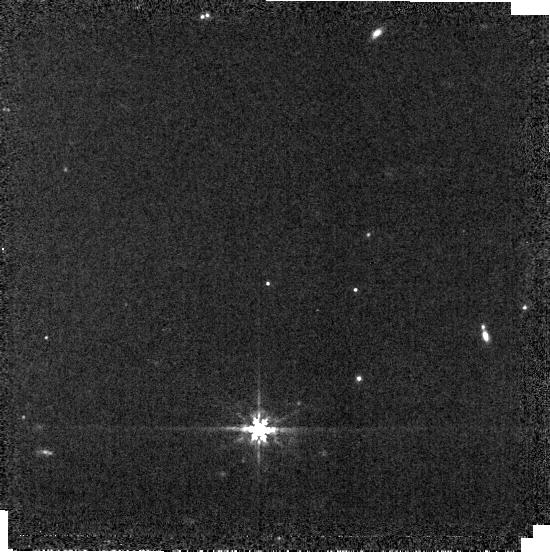
Target: P330E
Instrument: MIRI
Filter: F770W
Exposure: 1 min
Observation ID: jw01538-o016_t002_miri_f770w-brightsky

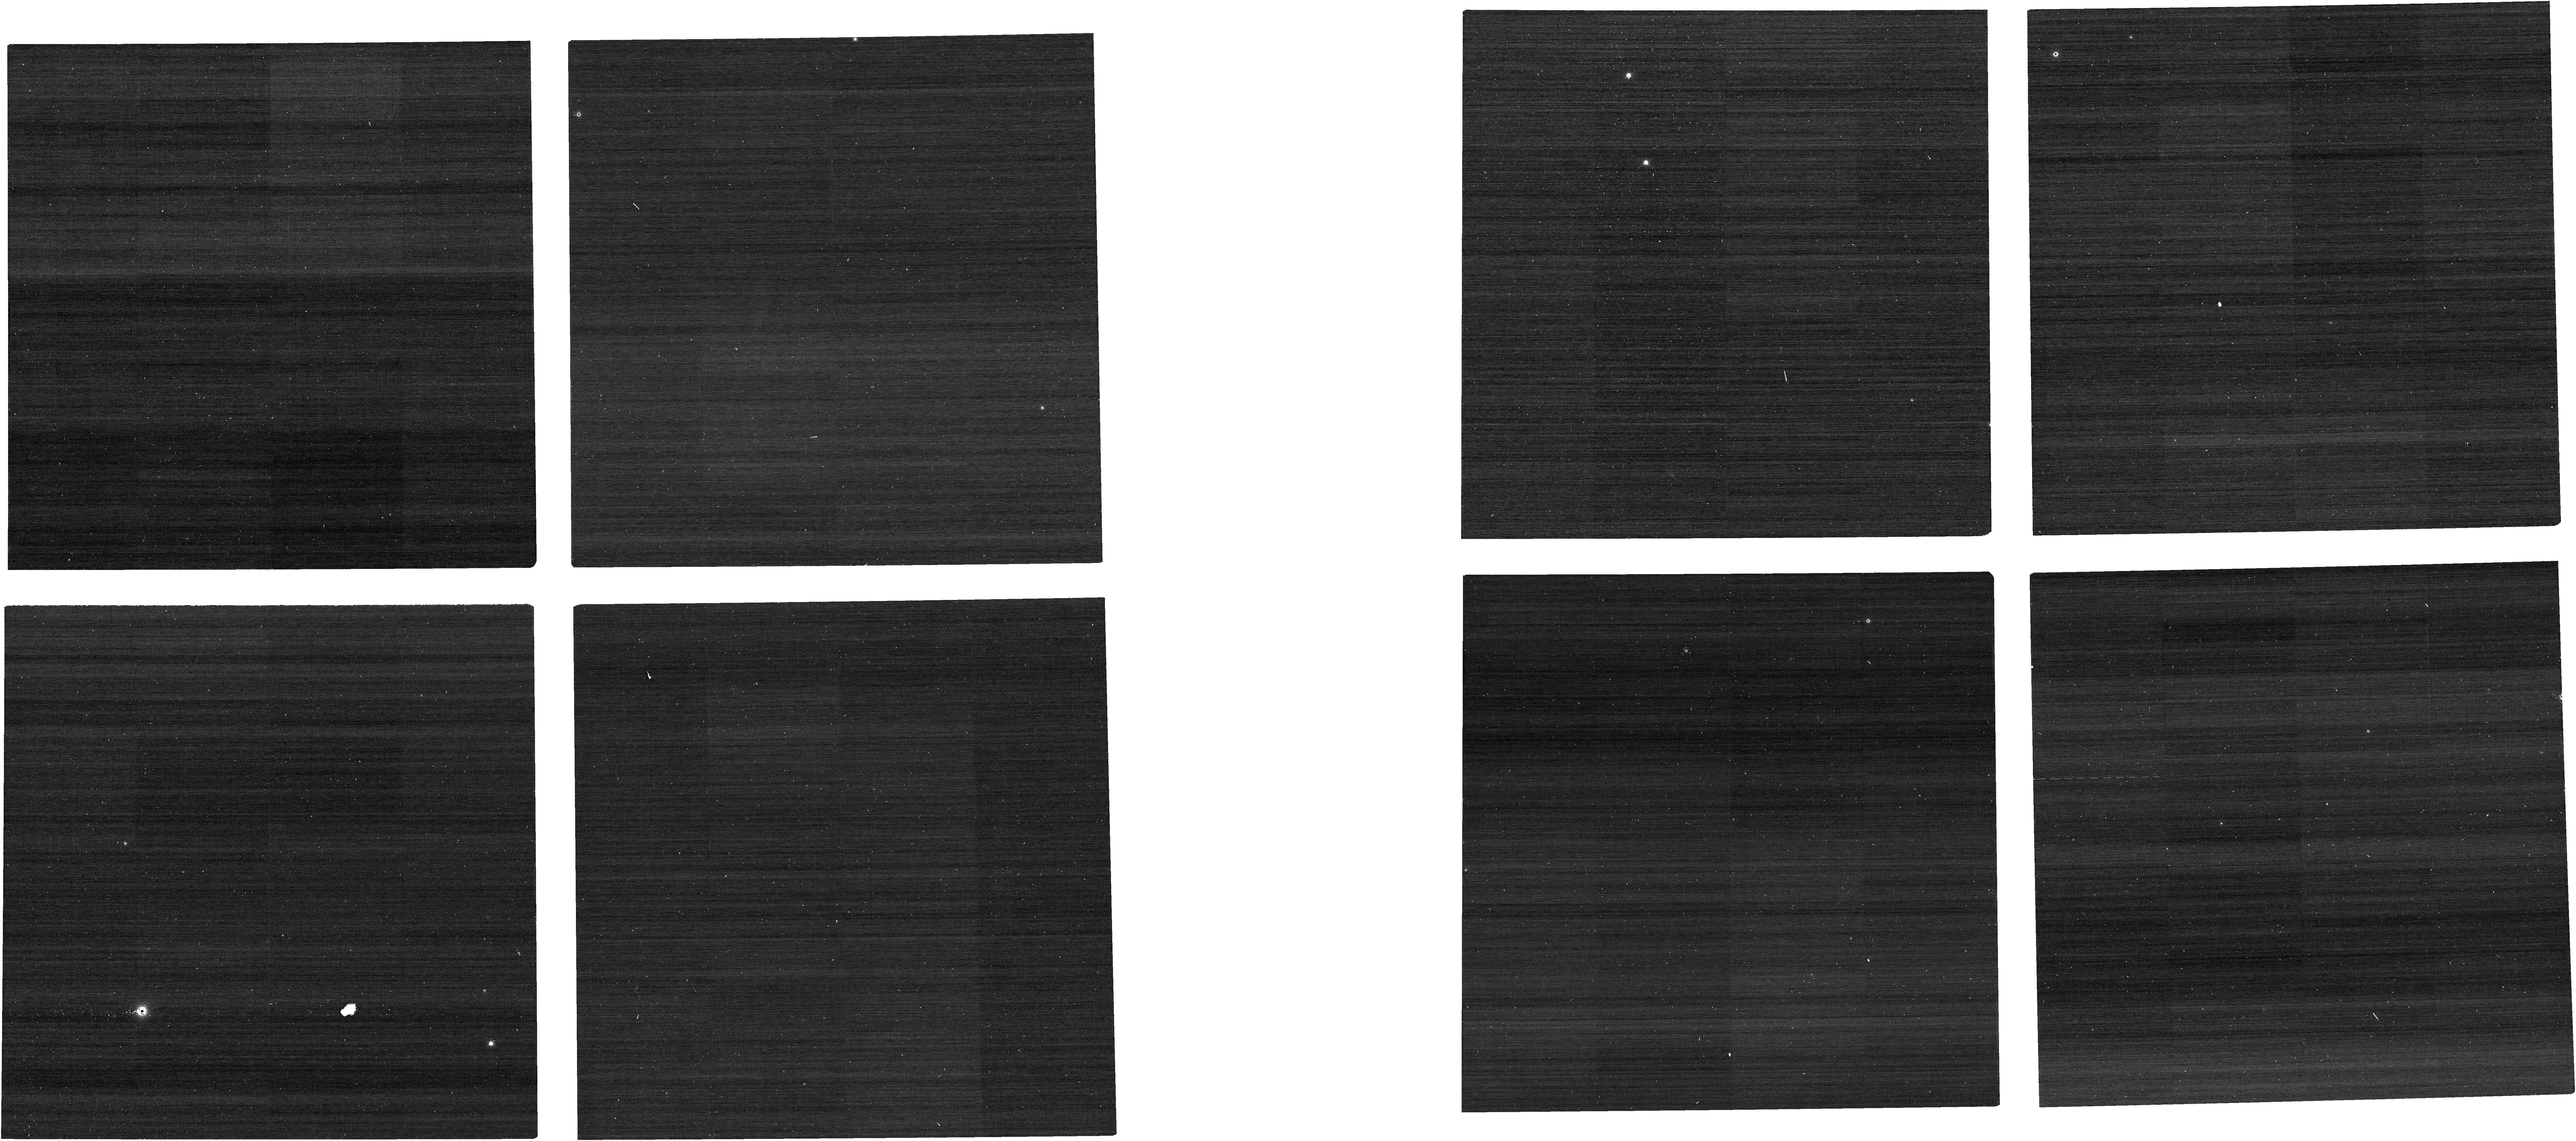
Target: P177D
Instrument: NIRCAM
Filter: F070W
Exposure: 1 min
Observation ID: jw01538-o069_t001_nircam_clear-f070w

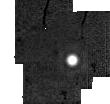
Target: HD167060
Instrument: MIRI
Filter: F2550W
Exposure: 3 min
Observation ID: jw01538-o017_t013_miri_f2550w-sub64

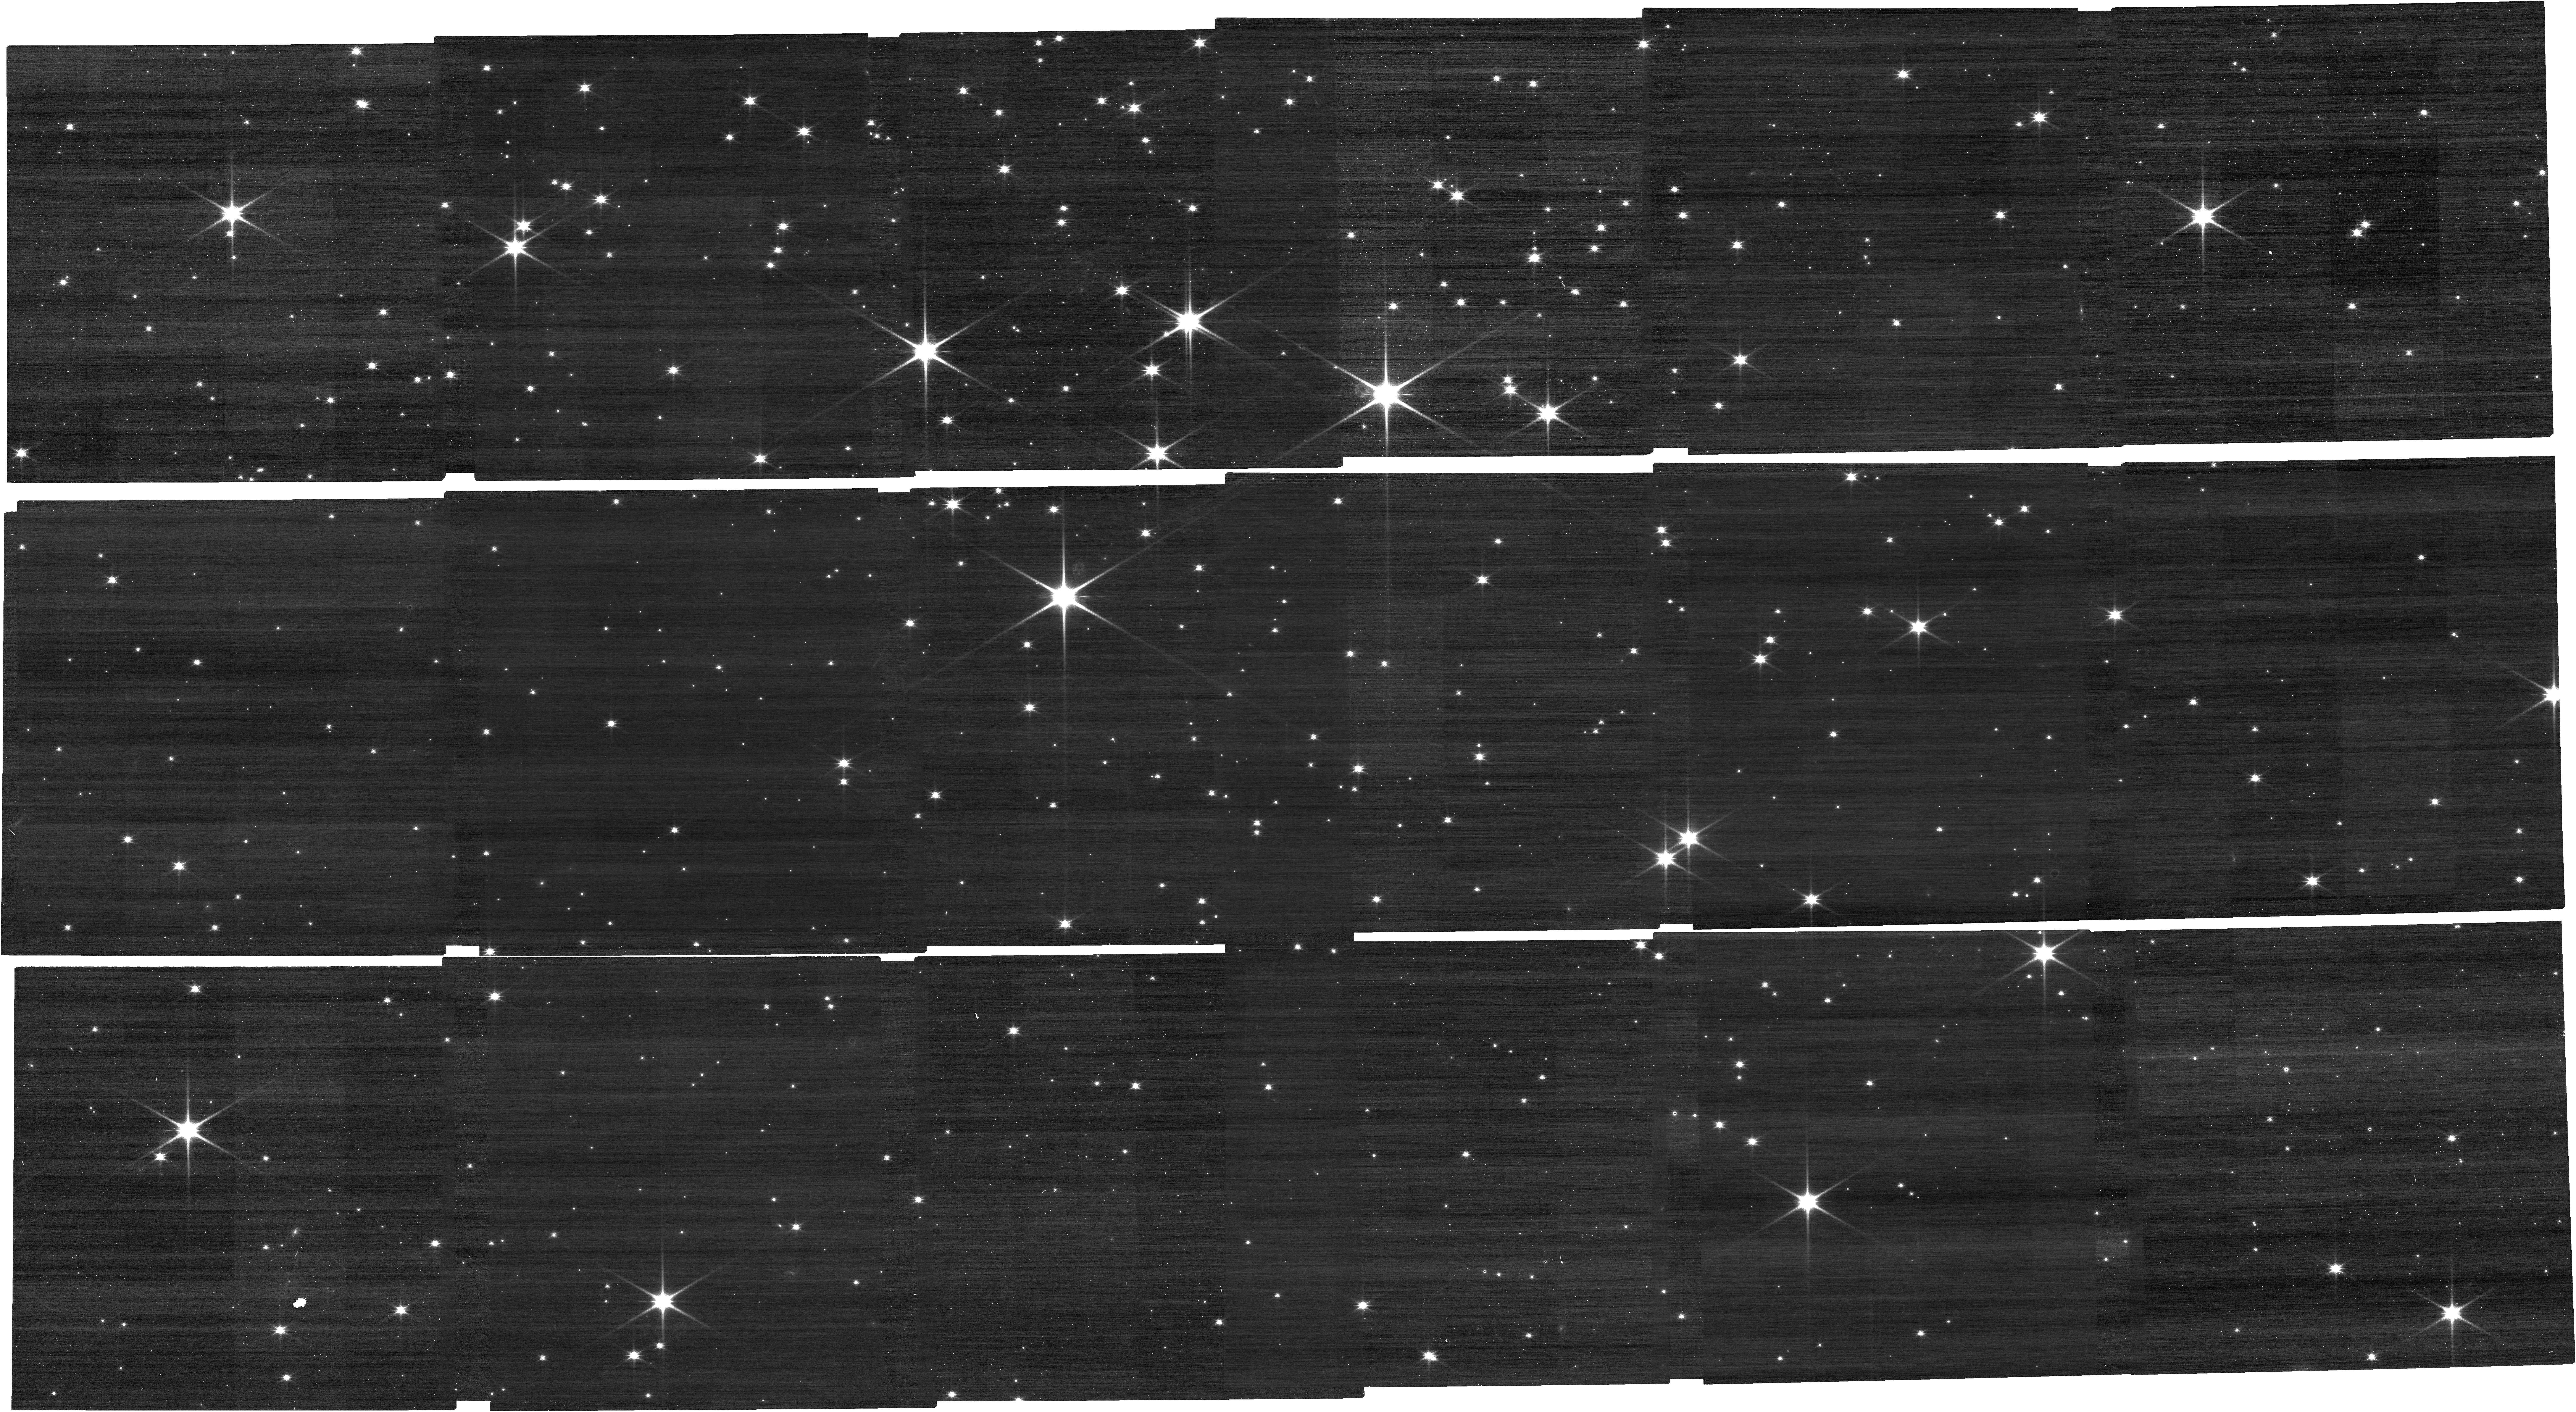
Target: NGC2506G31OFFSET
Instrument: NIRCAM
Filter: F115W
Exposure: 6 min
Observation ID: jw01538-o046_t024_nircam_clear-f115w

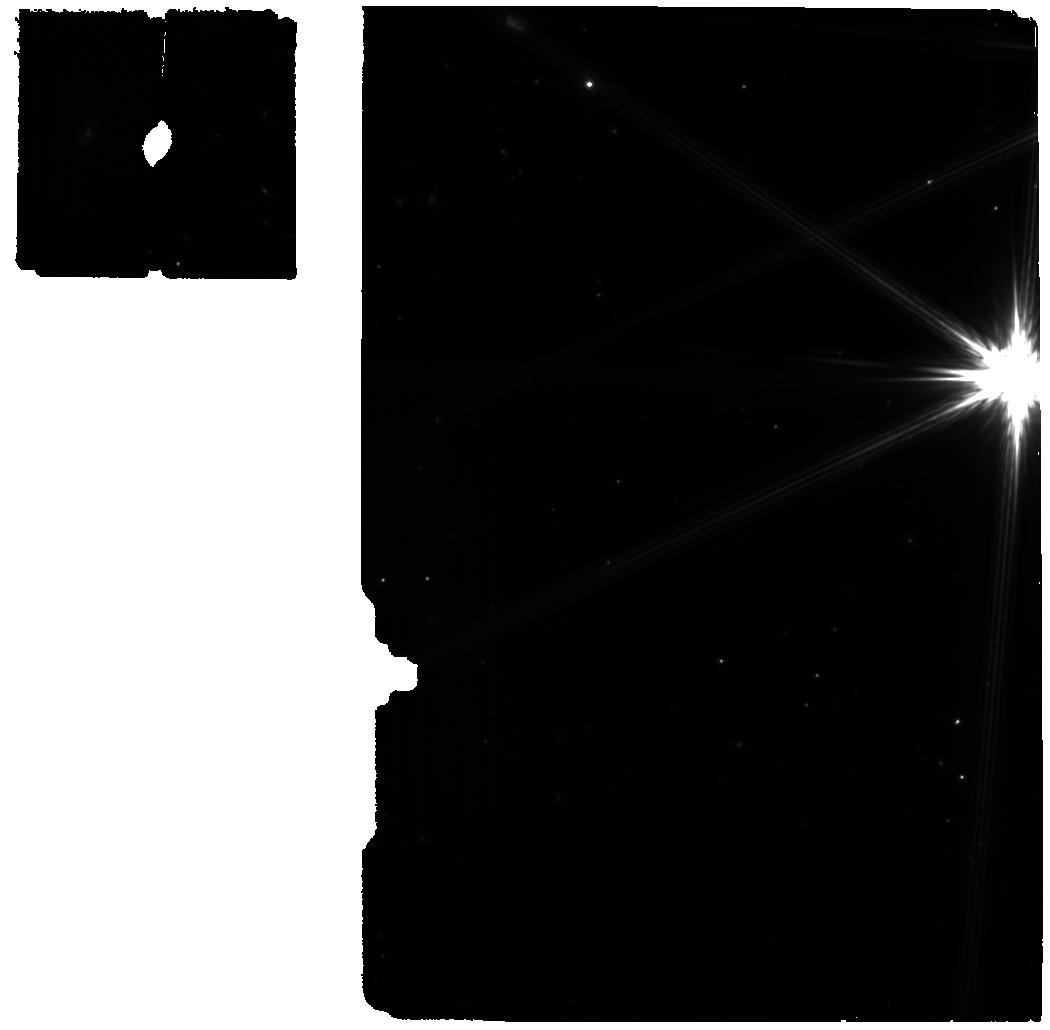
Target: 16CYG-B-WBKG
Instrument: MIRI
Filter: F770W
Exposure: 8 min
Observation ID: jw01538-o001_t019_miri_f770w

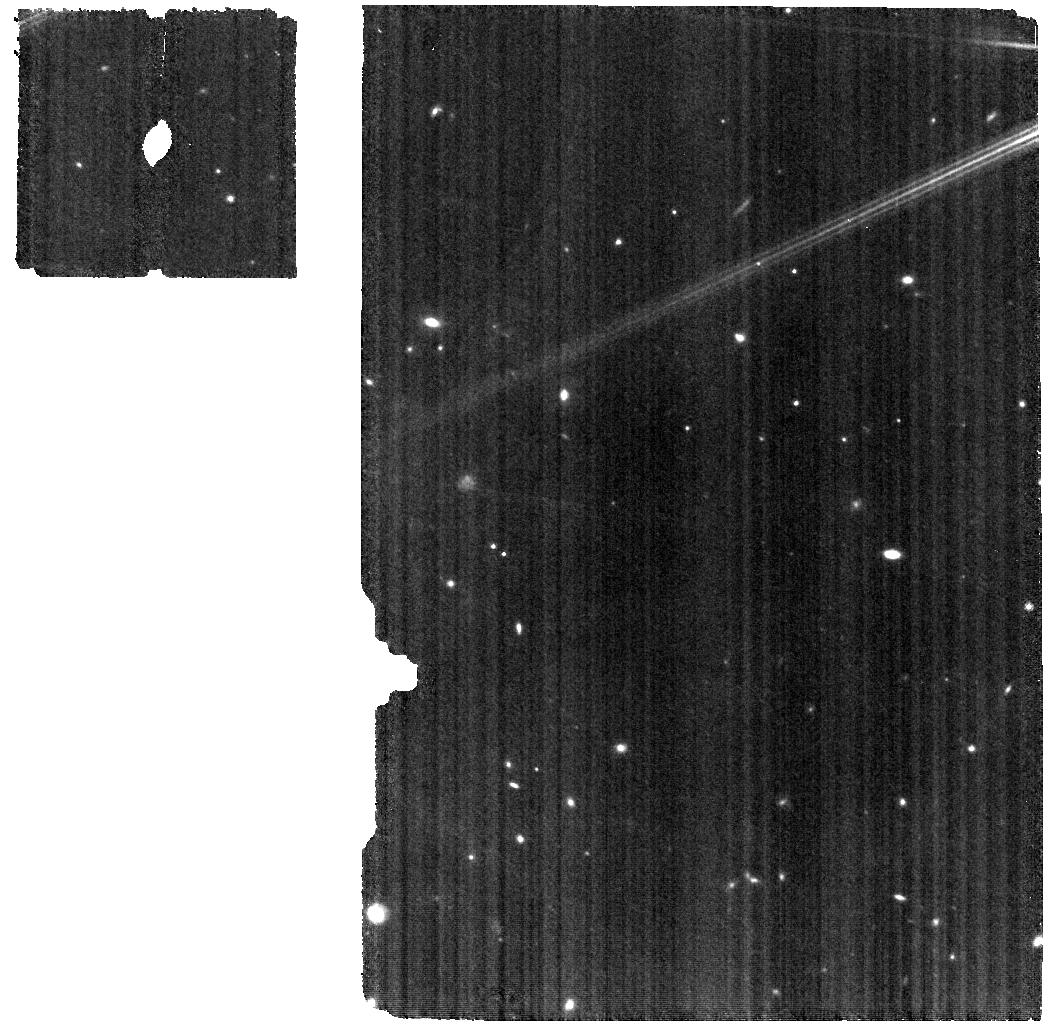
Target: HD37962-WBKG
Instrument: MIRI
Filter: F770W
Exposure: 12 min
Observation ID: jw01538-o002_t021_miri_f770w

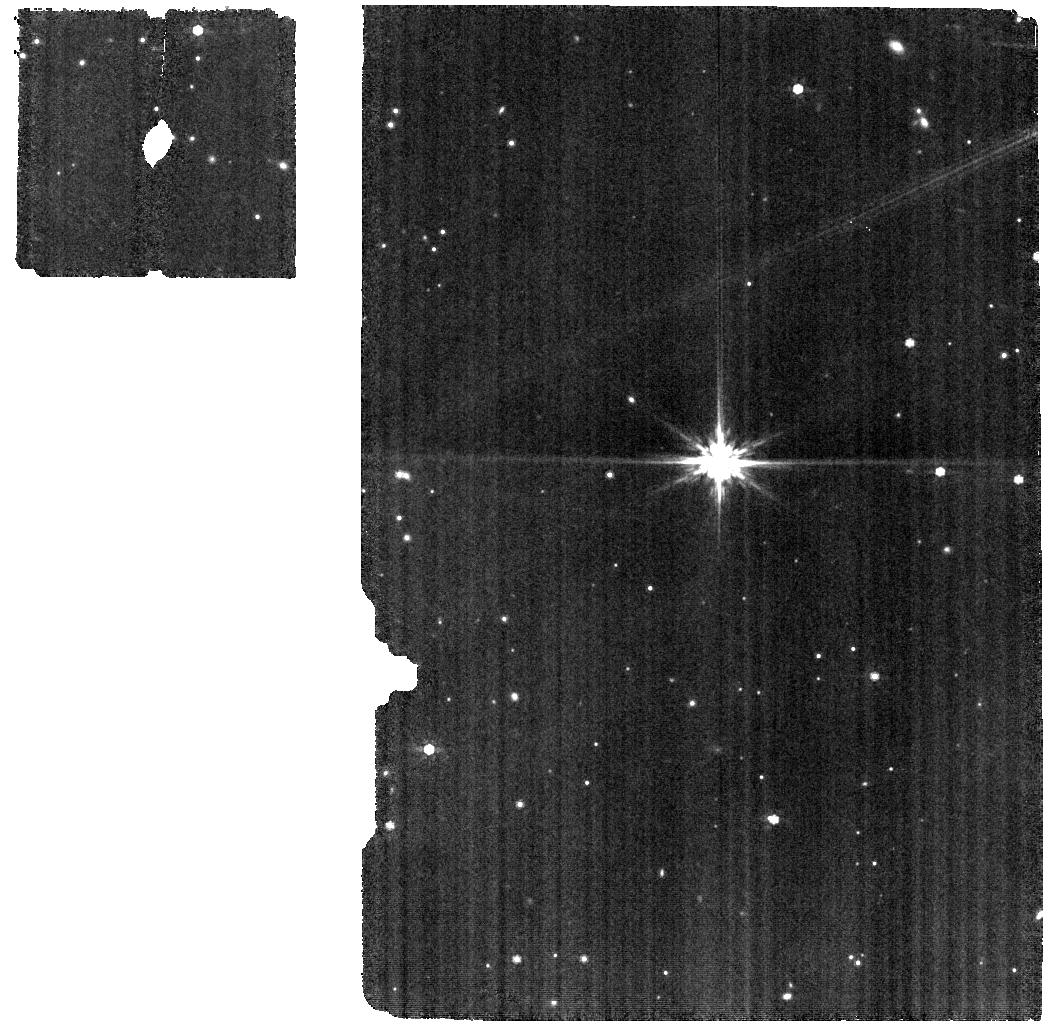
Target: HD167060-WBKG
Instrument: MIRI
Filter: F770W
Exposure: 33 min
Observation ID: jw01538-o003_t017_miri_f770w

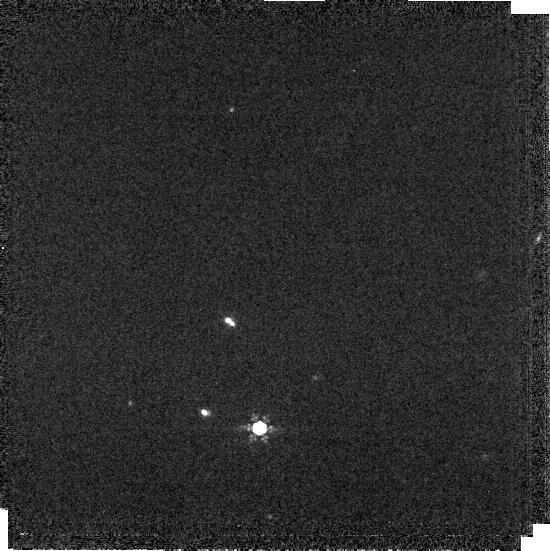
Target: P177D
Instrument: MIRI
Filter: F1000W
Exposure: 2 min
Observation ID: jw01538-o015_t001_miri_f1000w-brightsky

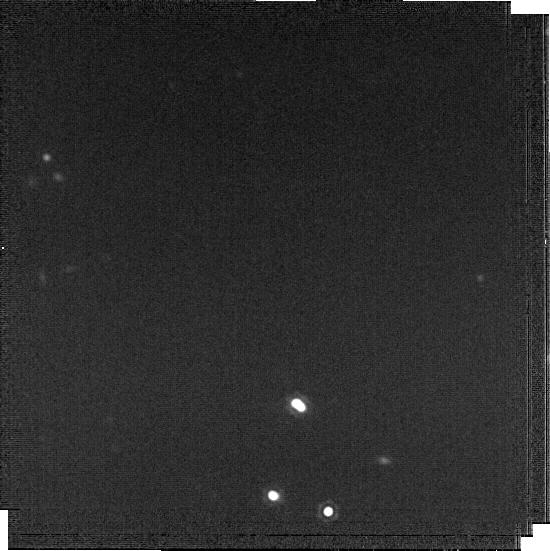
Target: P177D
Instrument: MIRI
Filter: F1800W
Exposure: 11 min
Observation ID: jw01538-o015_t001_miri_f1800w-brightsky

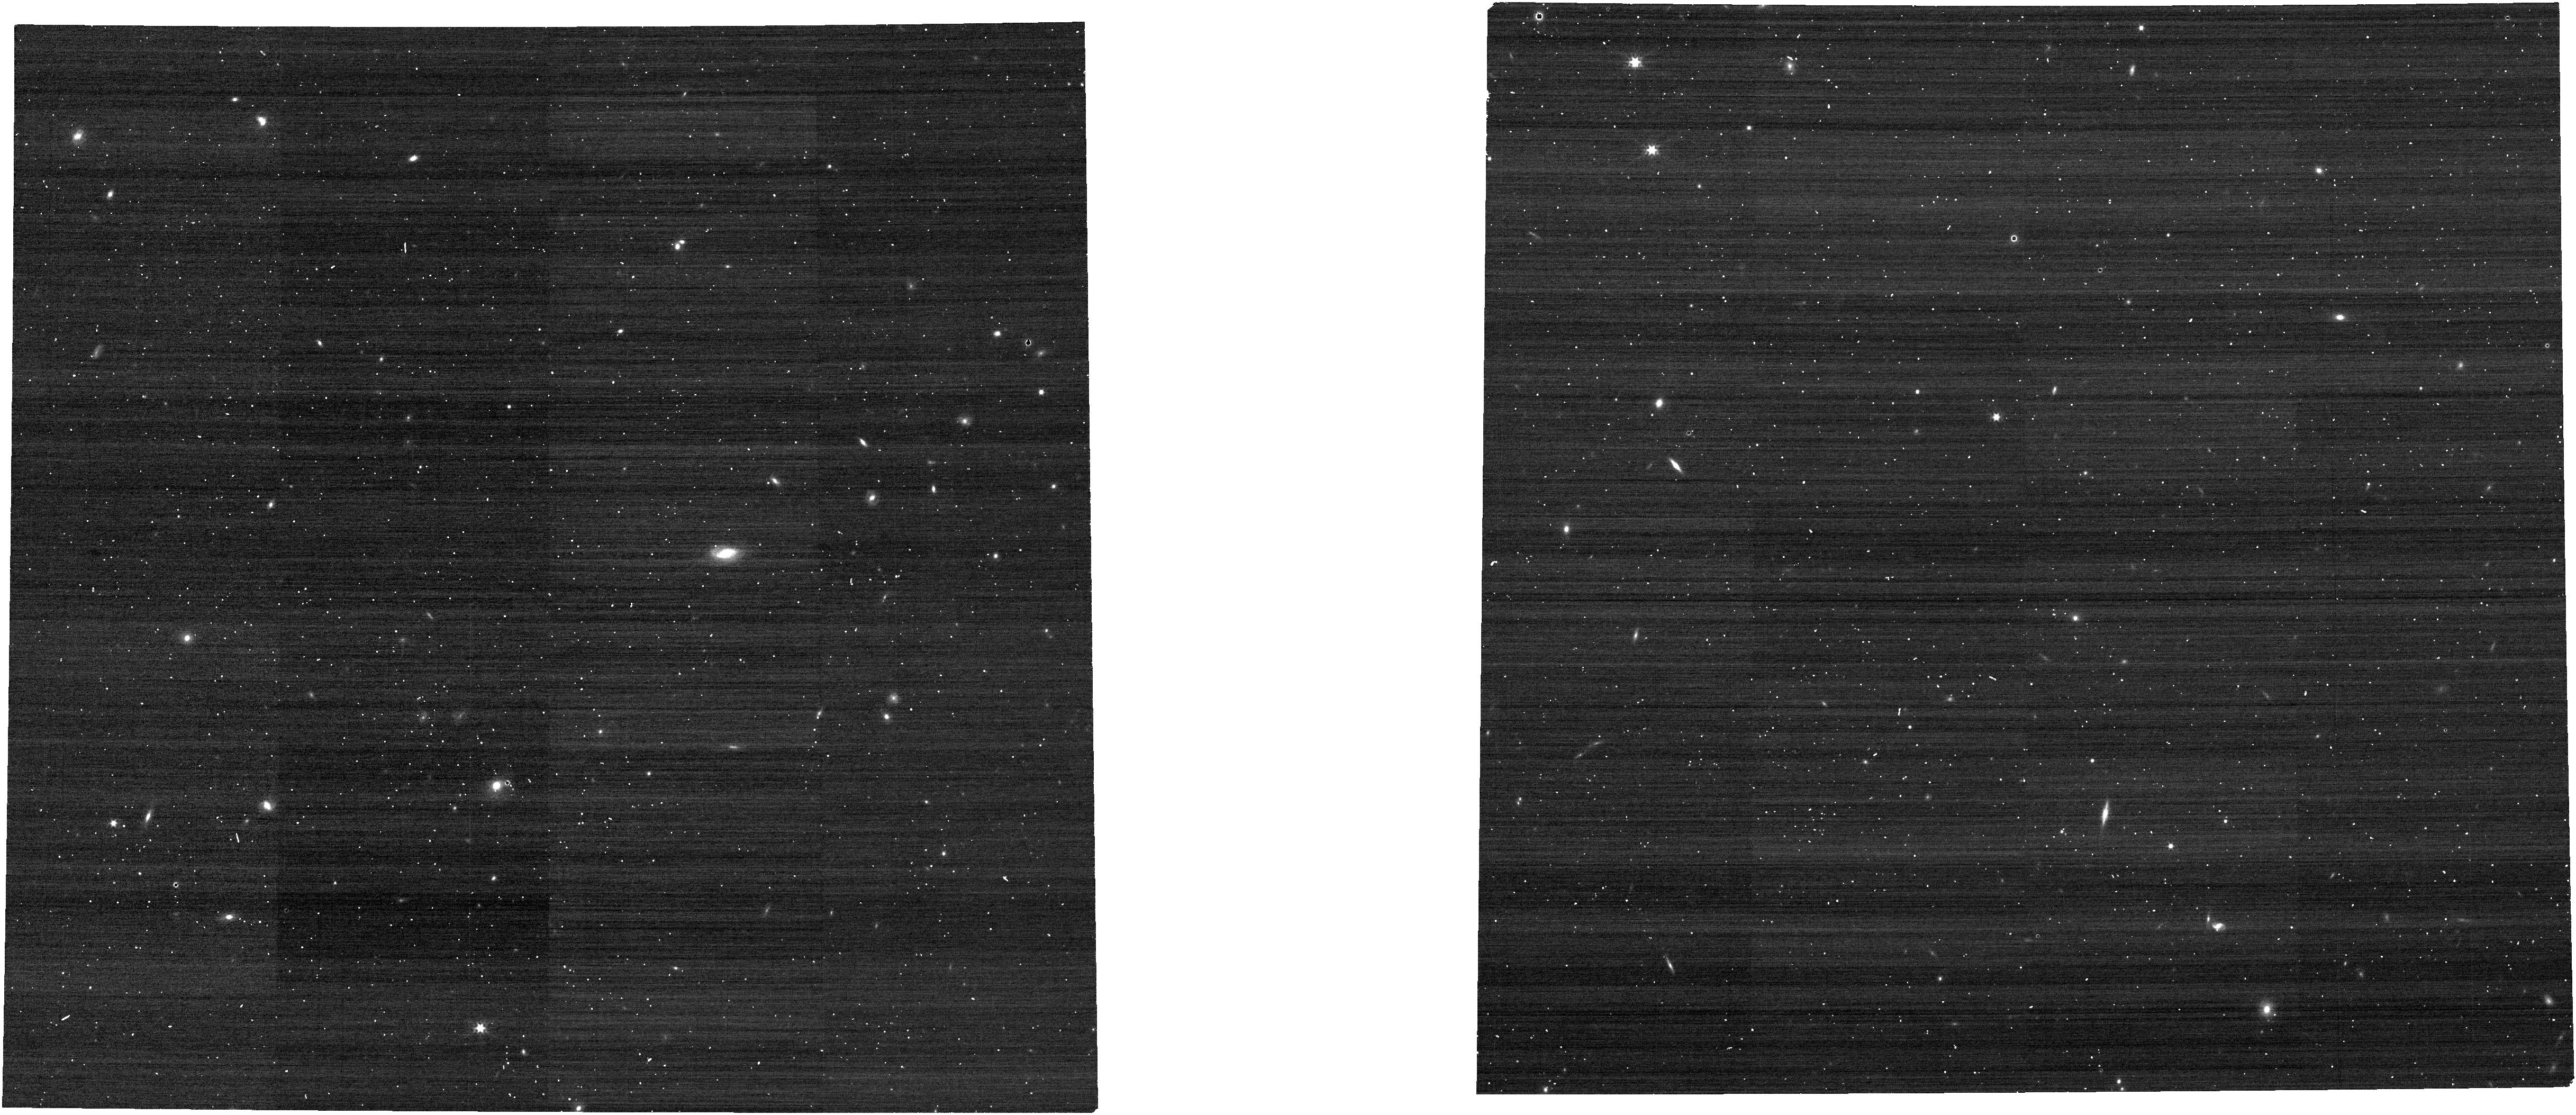
Target: P177D
Instrument: NIRCAM
Filter: F277W
Exposure: 1 min
Observation ID: jw01538-o069_t001_nircam_clear-f277w

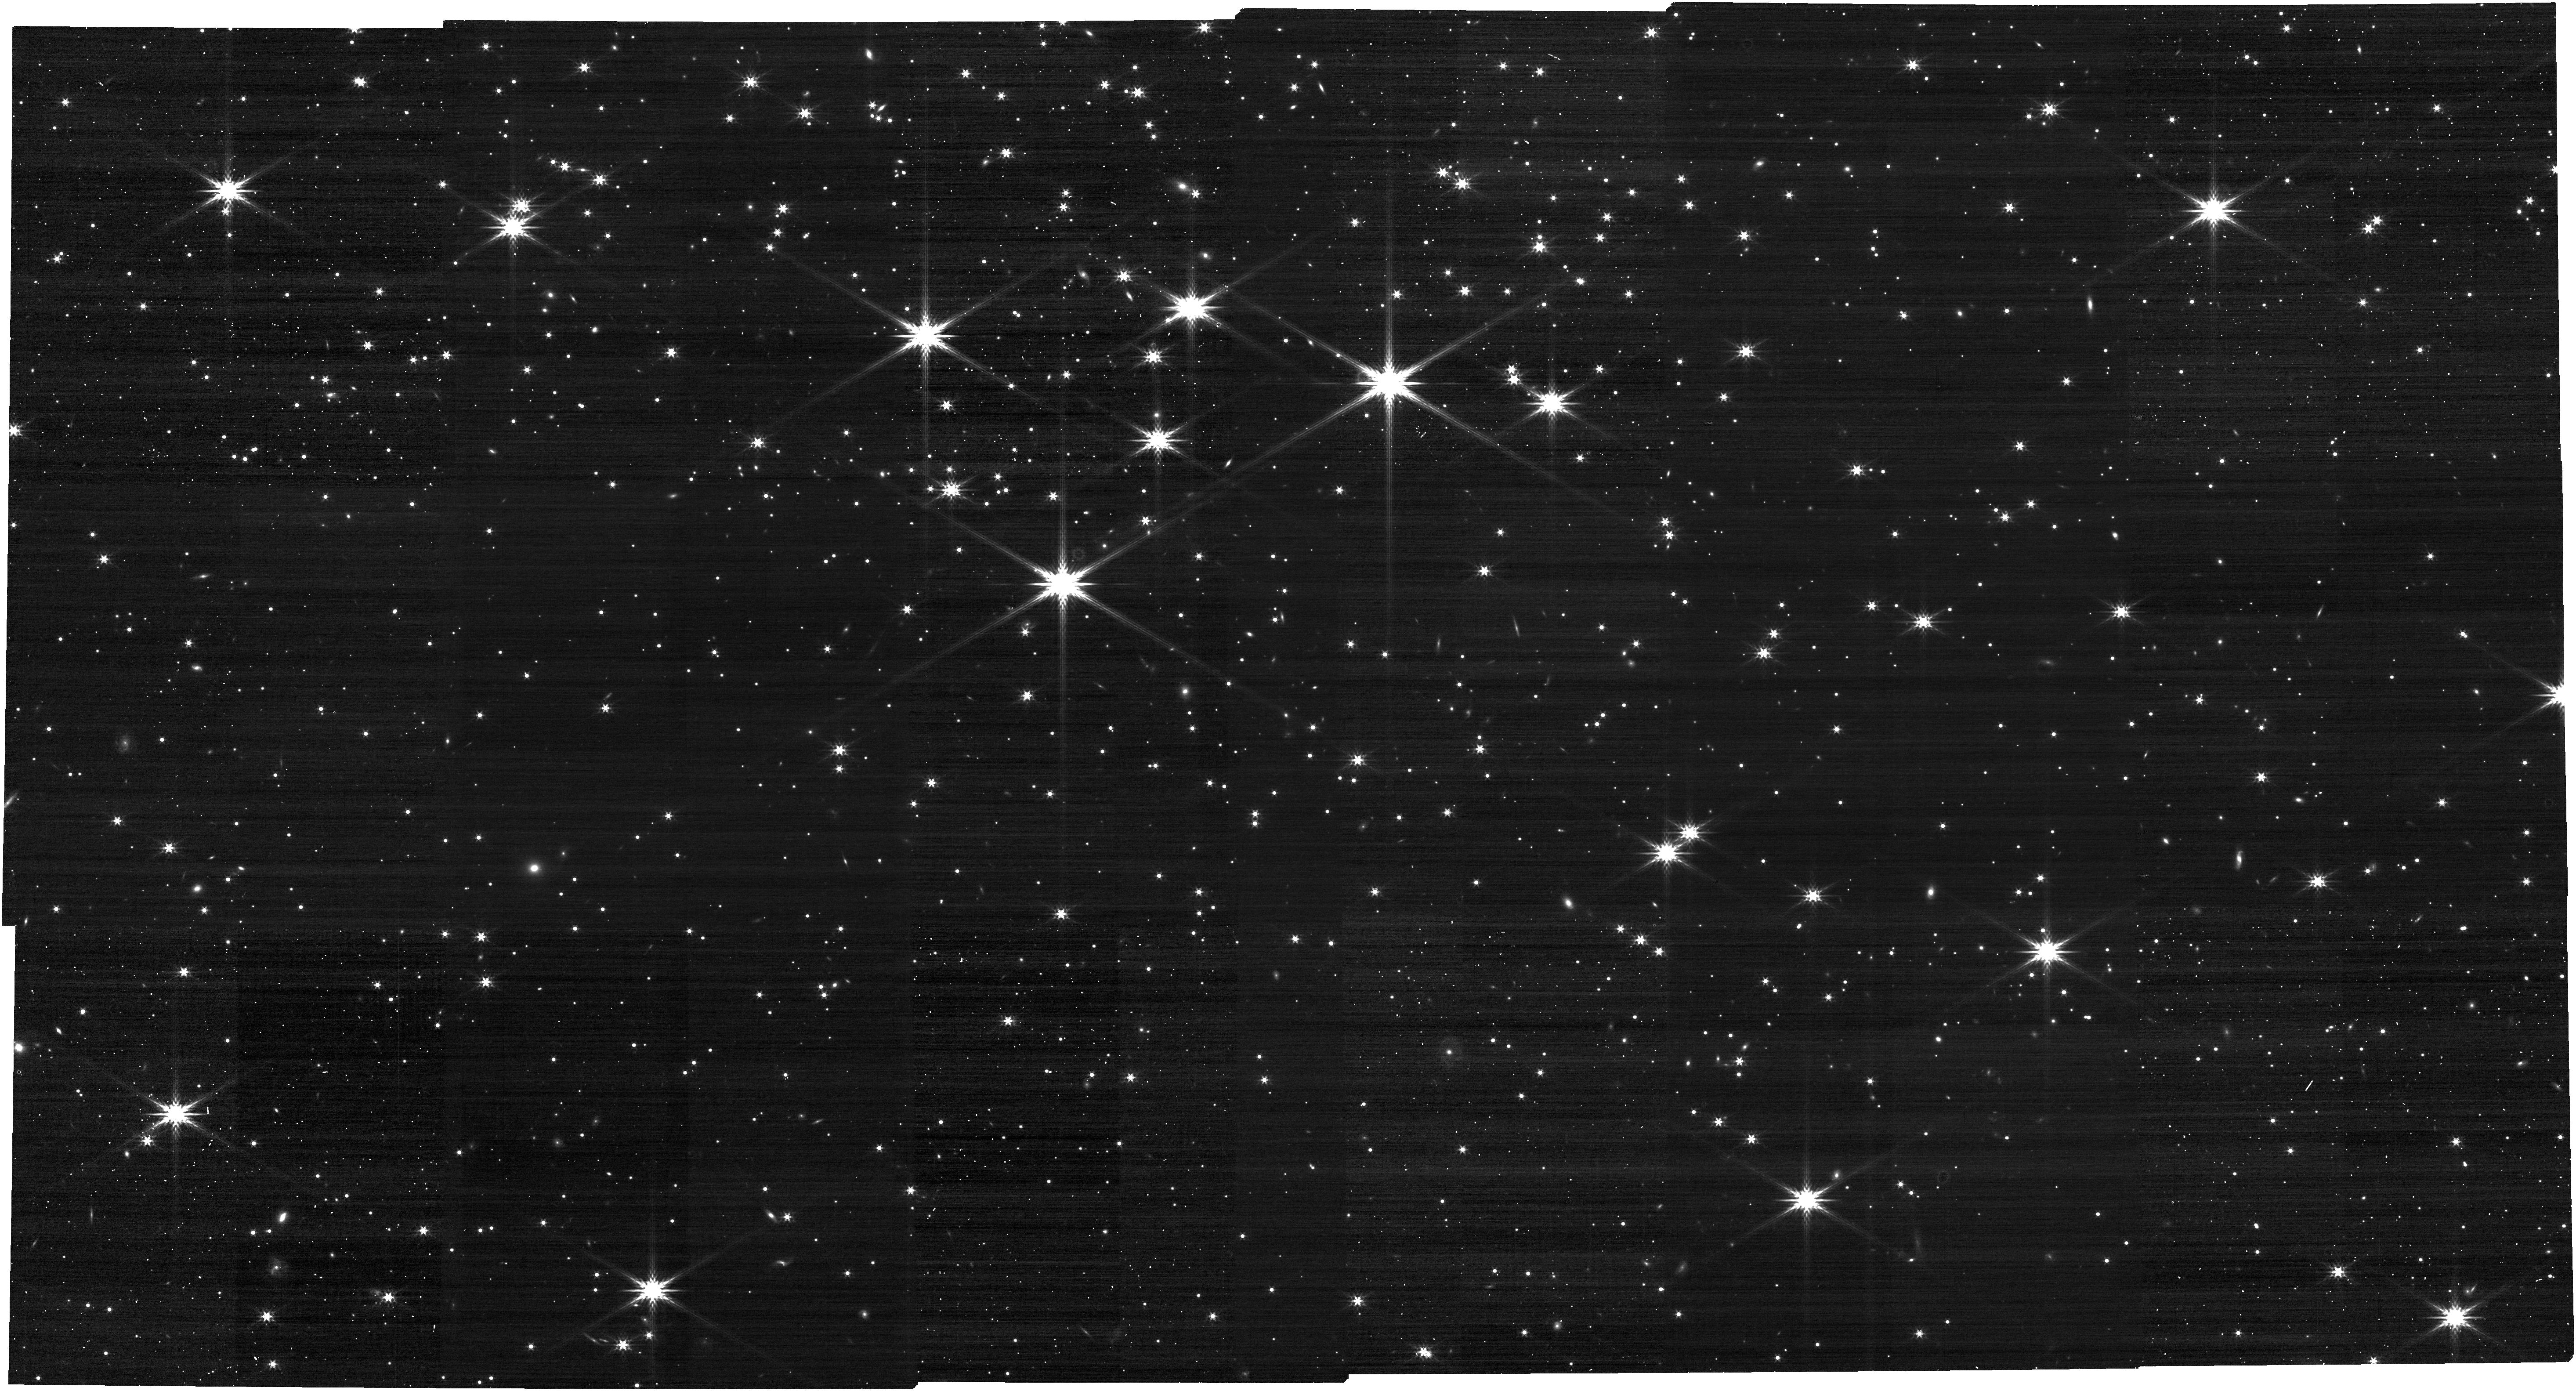
Target: NGC2506G31OFFSET
Instrument: NIRCAM
Filter: F356W
Exposure: 6 min
Observation ID: jw01538-o046_t024_nircam_clear-f356w

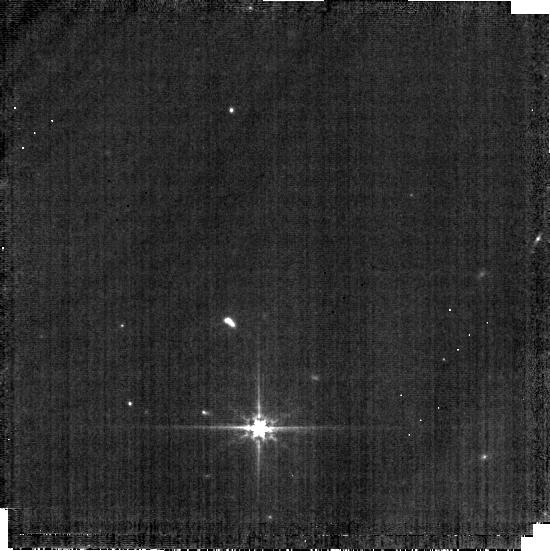
Target: P177D
Instrument: MIRI
Filter: F560W
Exposure: 2 min
Observation ID: jw01538-o015_t001_miri_f560w-brightsky

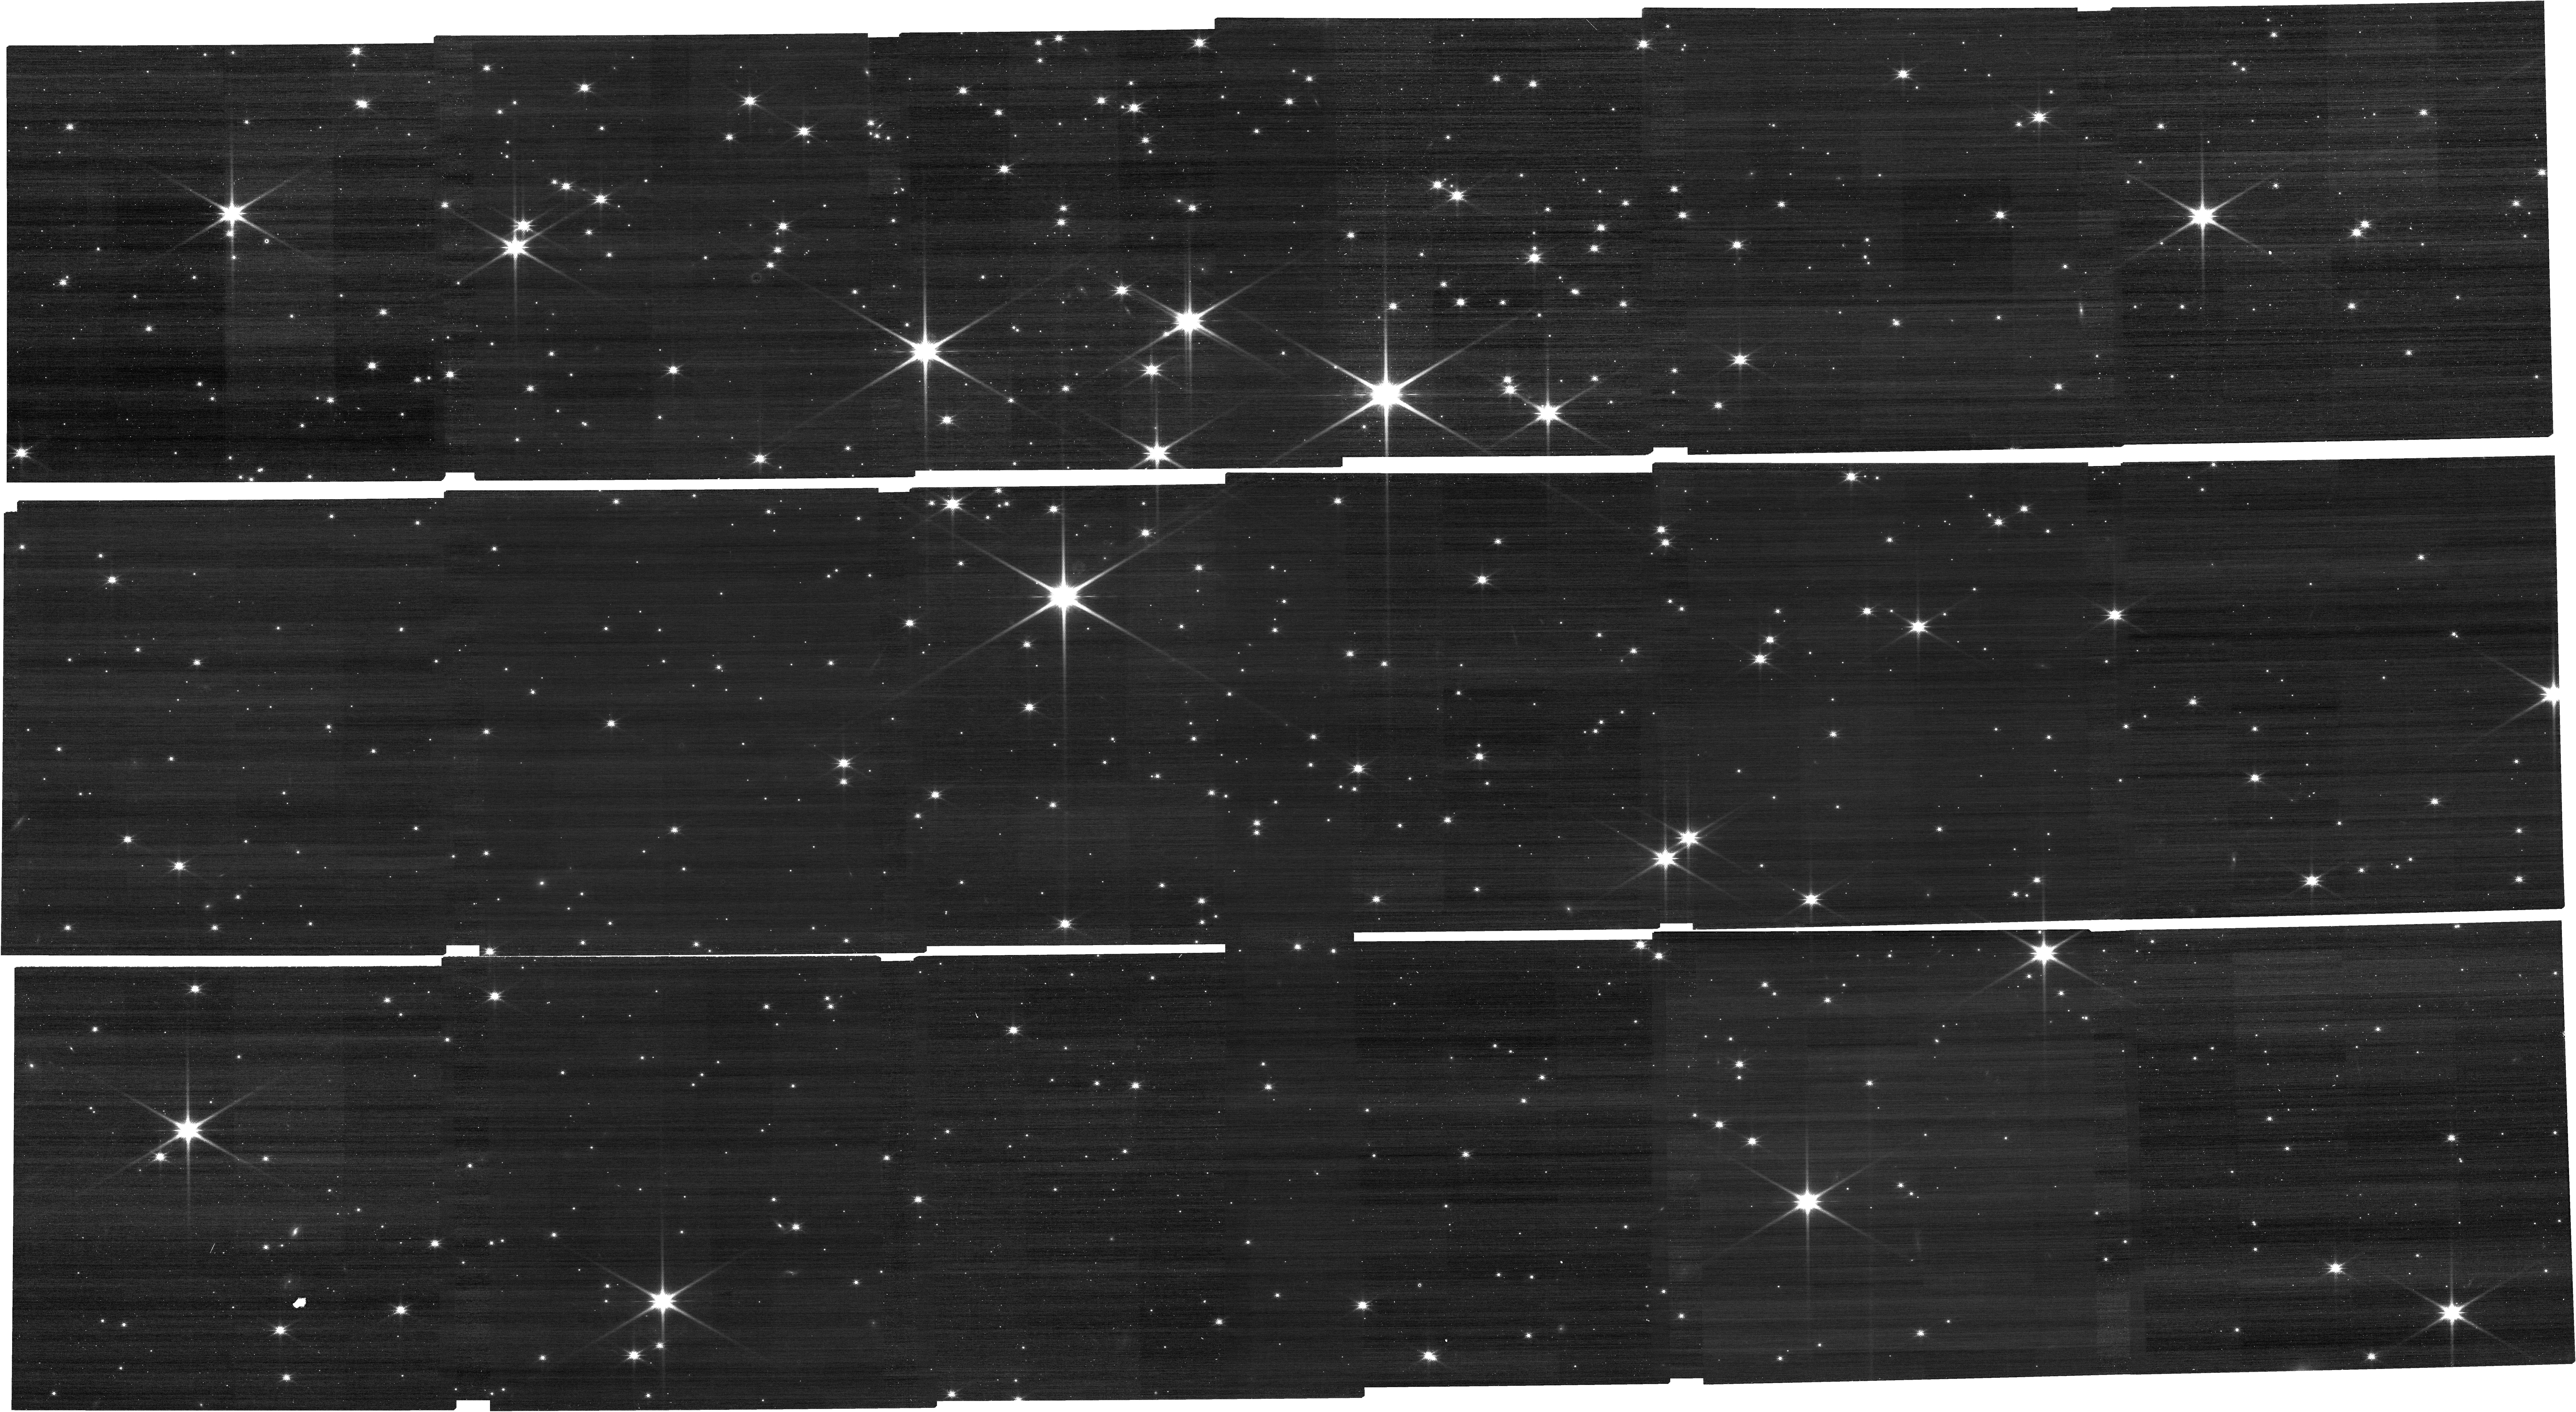
Target: NGC2506G31OFFSET
Instrument: NIRCAM
Filter: F150W
Exposure: 6 min
Observation ID: jw01538-o046_t024_nircam_clear-f150w

Absolute Flux Calibration (G Dwarfs) (PI: Gordon, Karl D.)

This program obtains observations of G dwarf stars as part of the JWST absolute flux calibration effort. This effort uses all JWST instruments to provide absolute flux calibration for all JWST modes (filters, gratings, etc). The combined nature of this effort is to ensure the highest quality flux calibration internal to and between instruments and to carry out the observations efficiently. This program provides observations of G dwarf stars and companion programs provide observations of white and A dwarf observations. The absolute flux observations will be compared to model predictions of the stars flux densities to calculate the appropriate calibration factors per instrument mode. This calibration program is provisional and may change in response to system developments and final science program. X